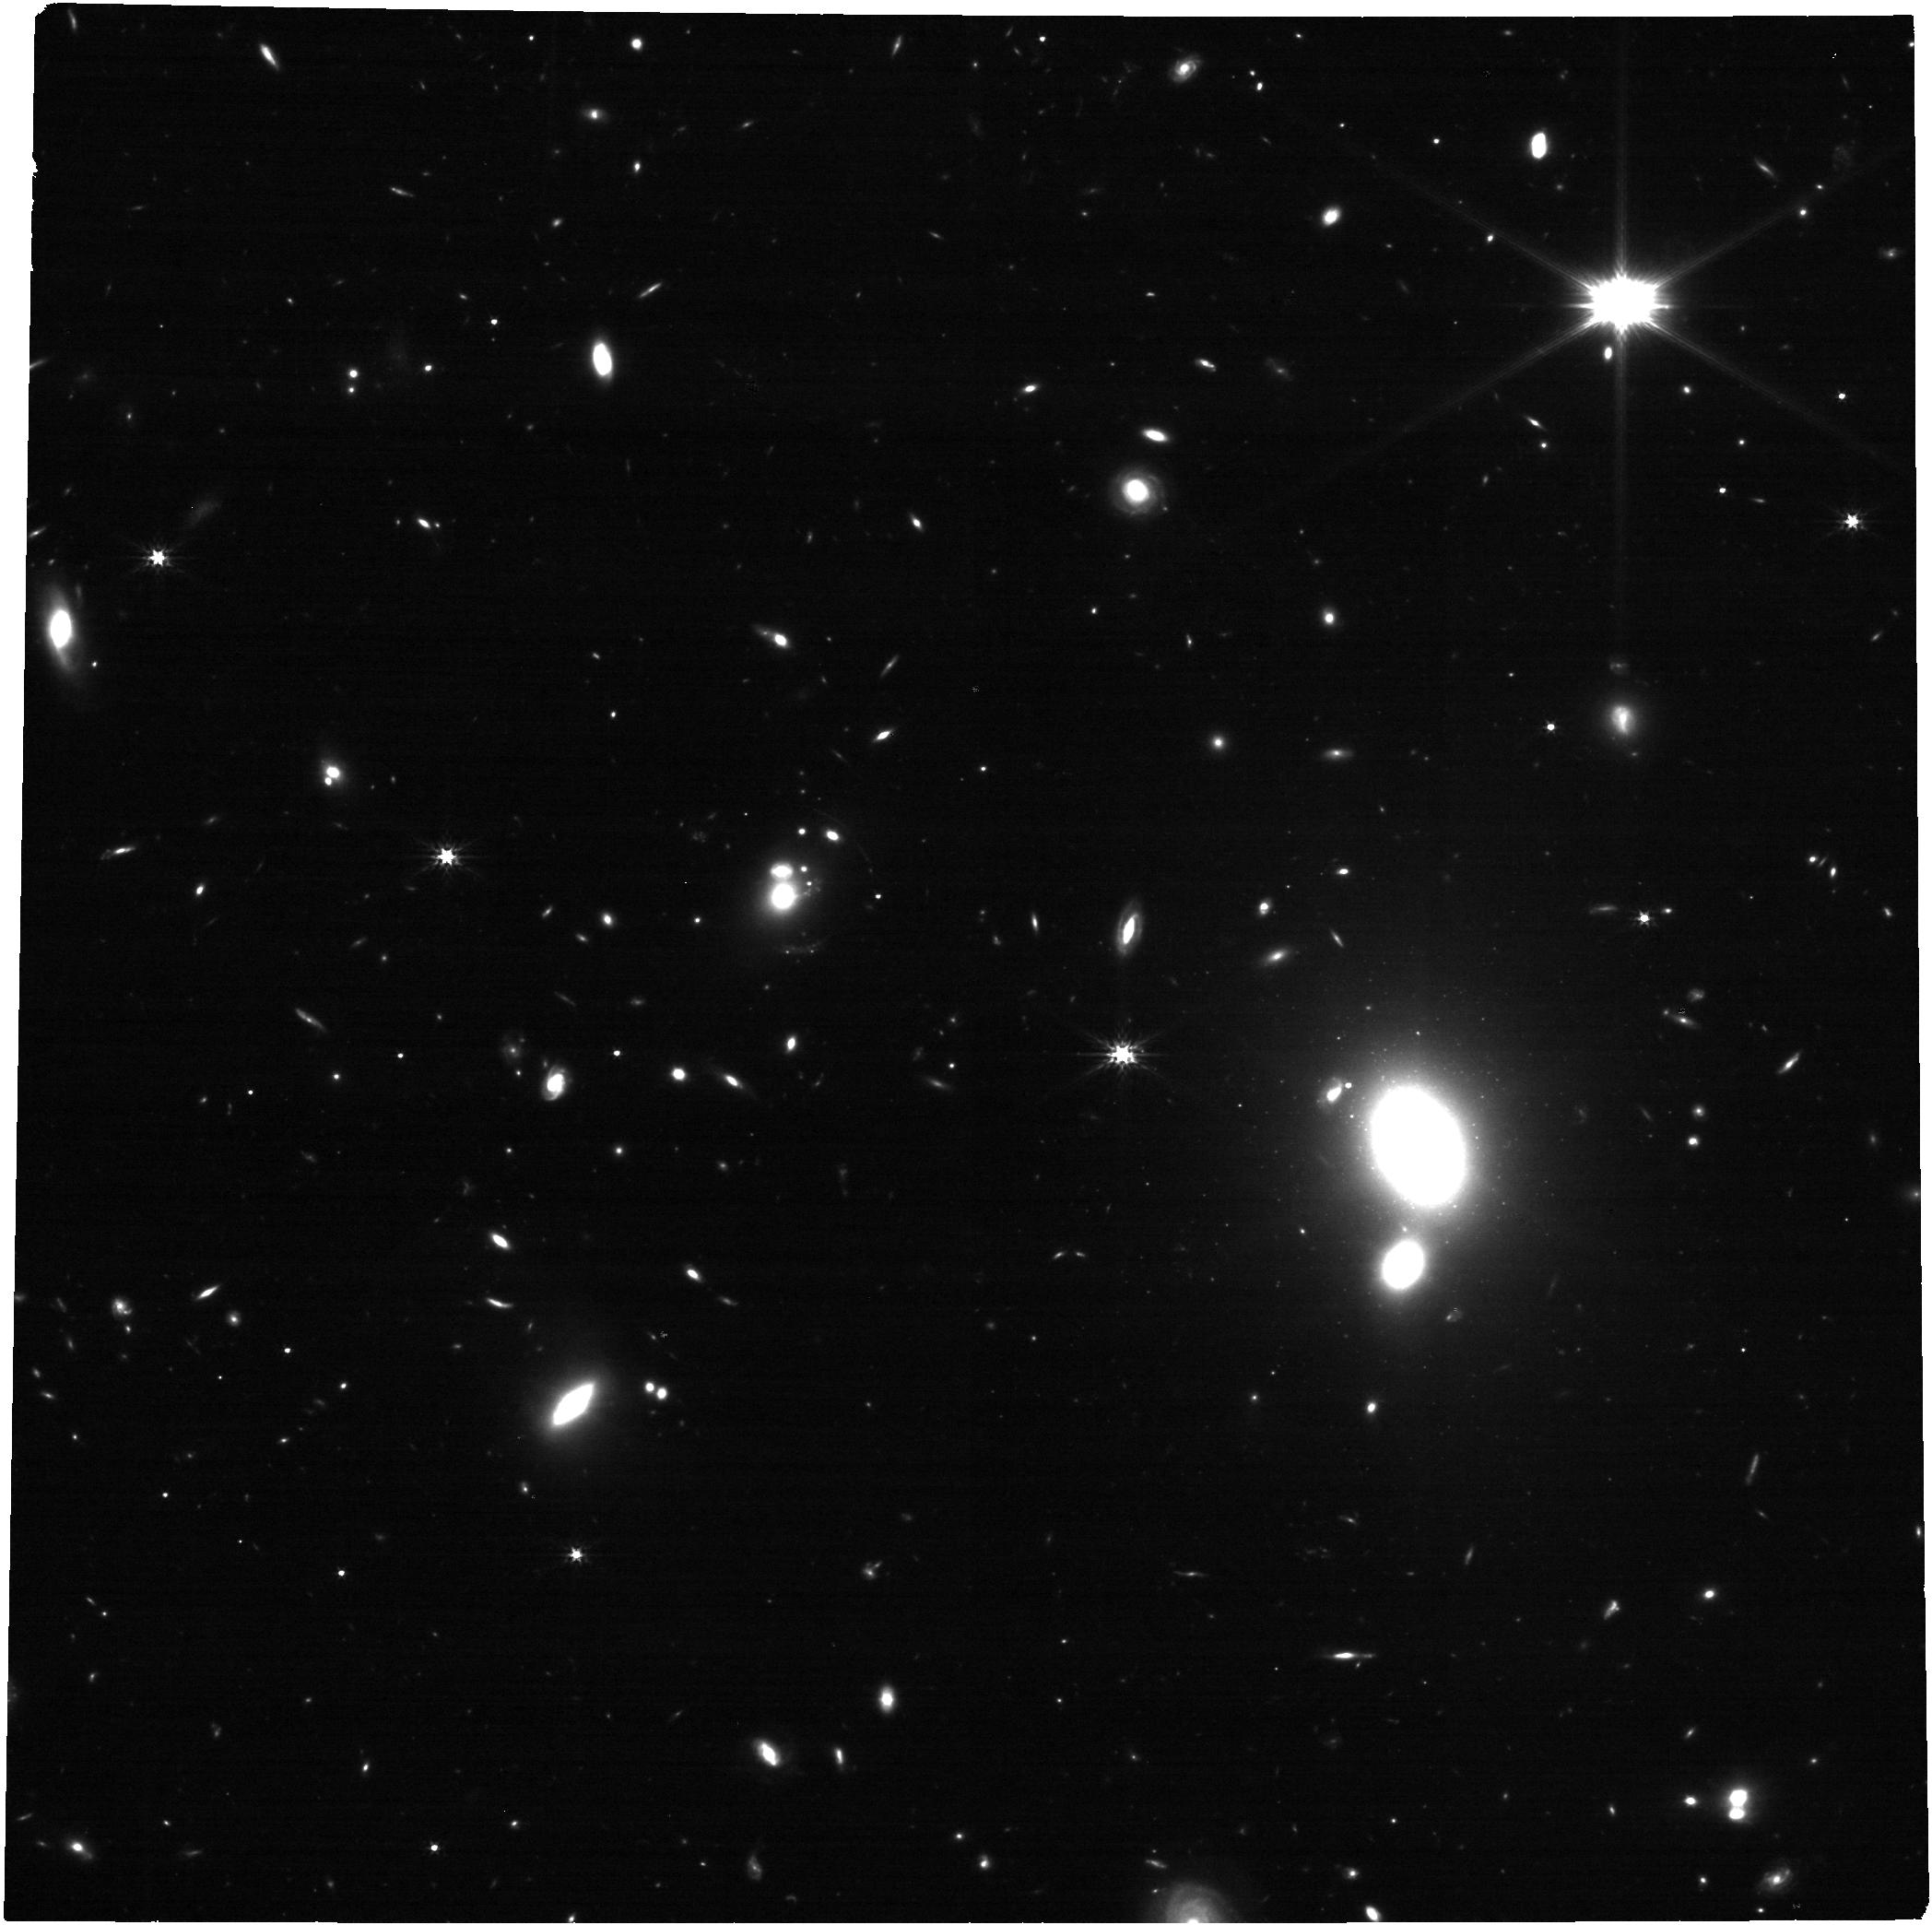
Target: SDSSJ0813+2545. Instrument: NIRCAM. Filter: F277W. Exposure: 14 min. Observation ID: jw04204-o005_t005_nircam_clear-f277w

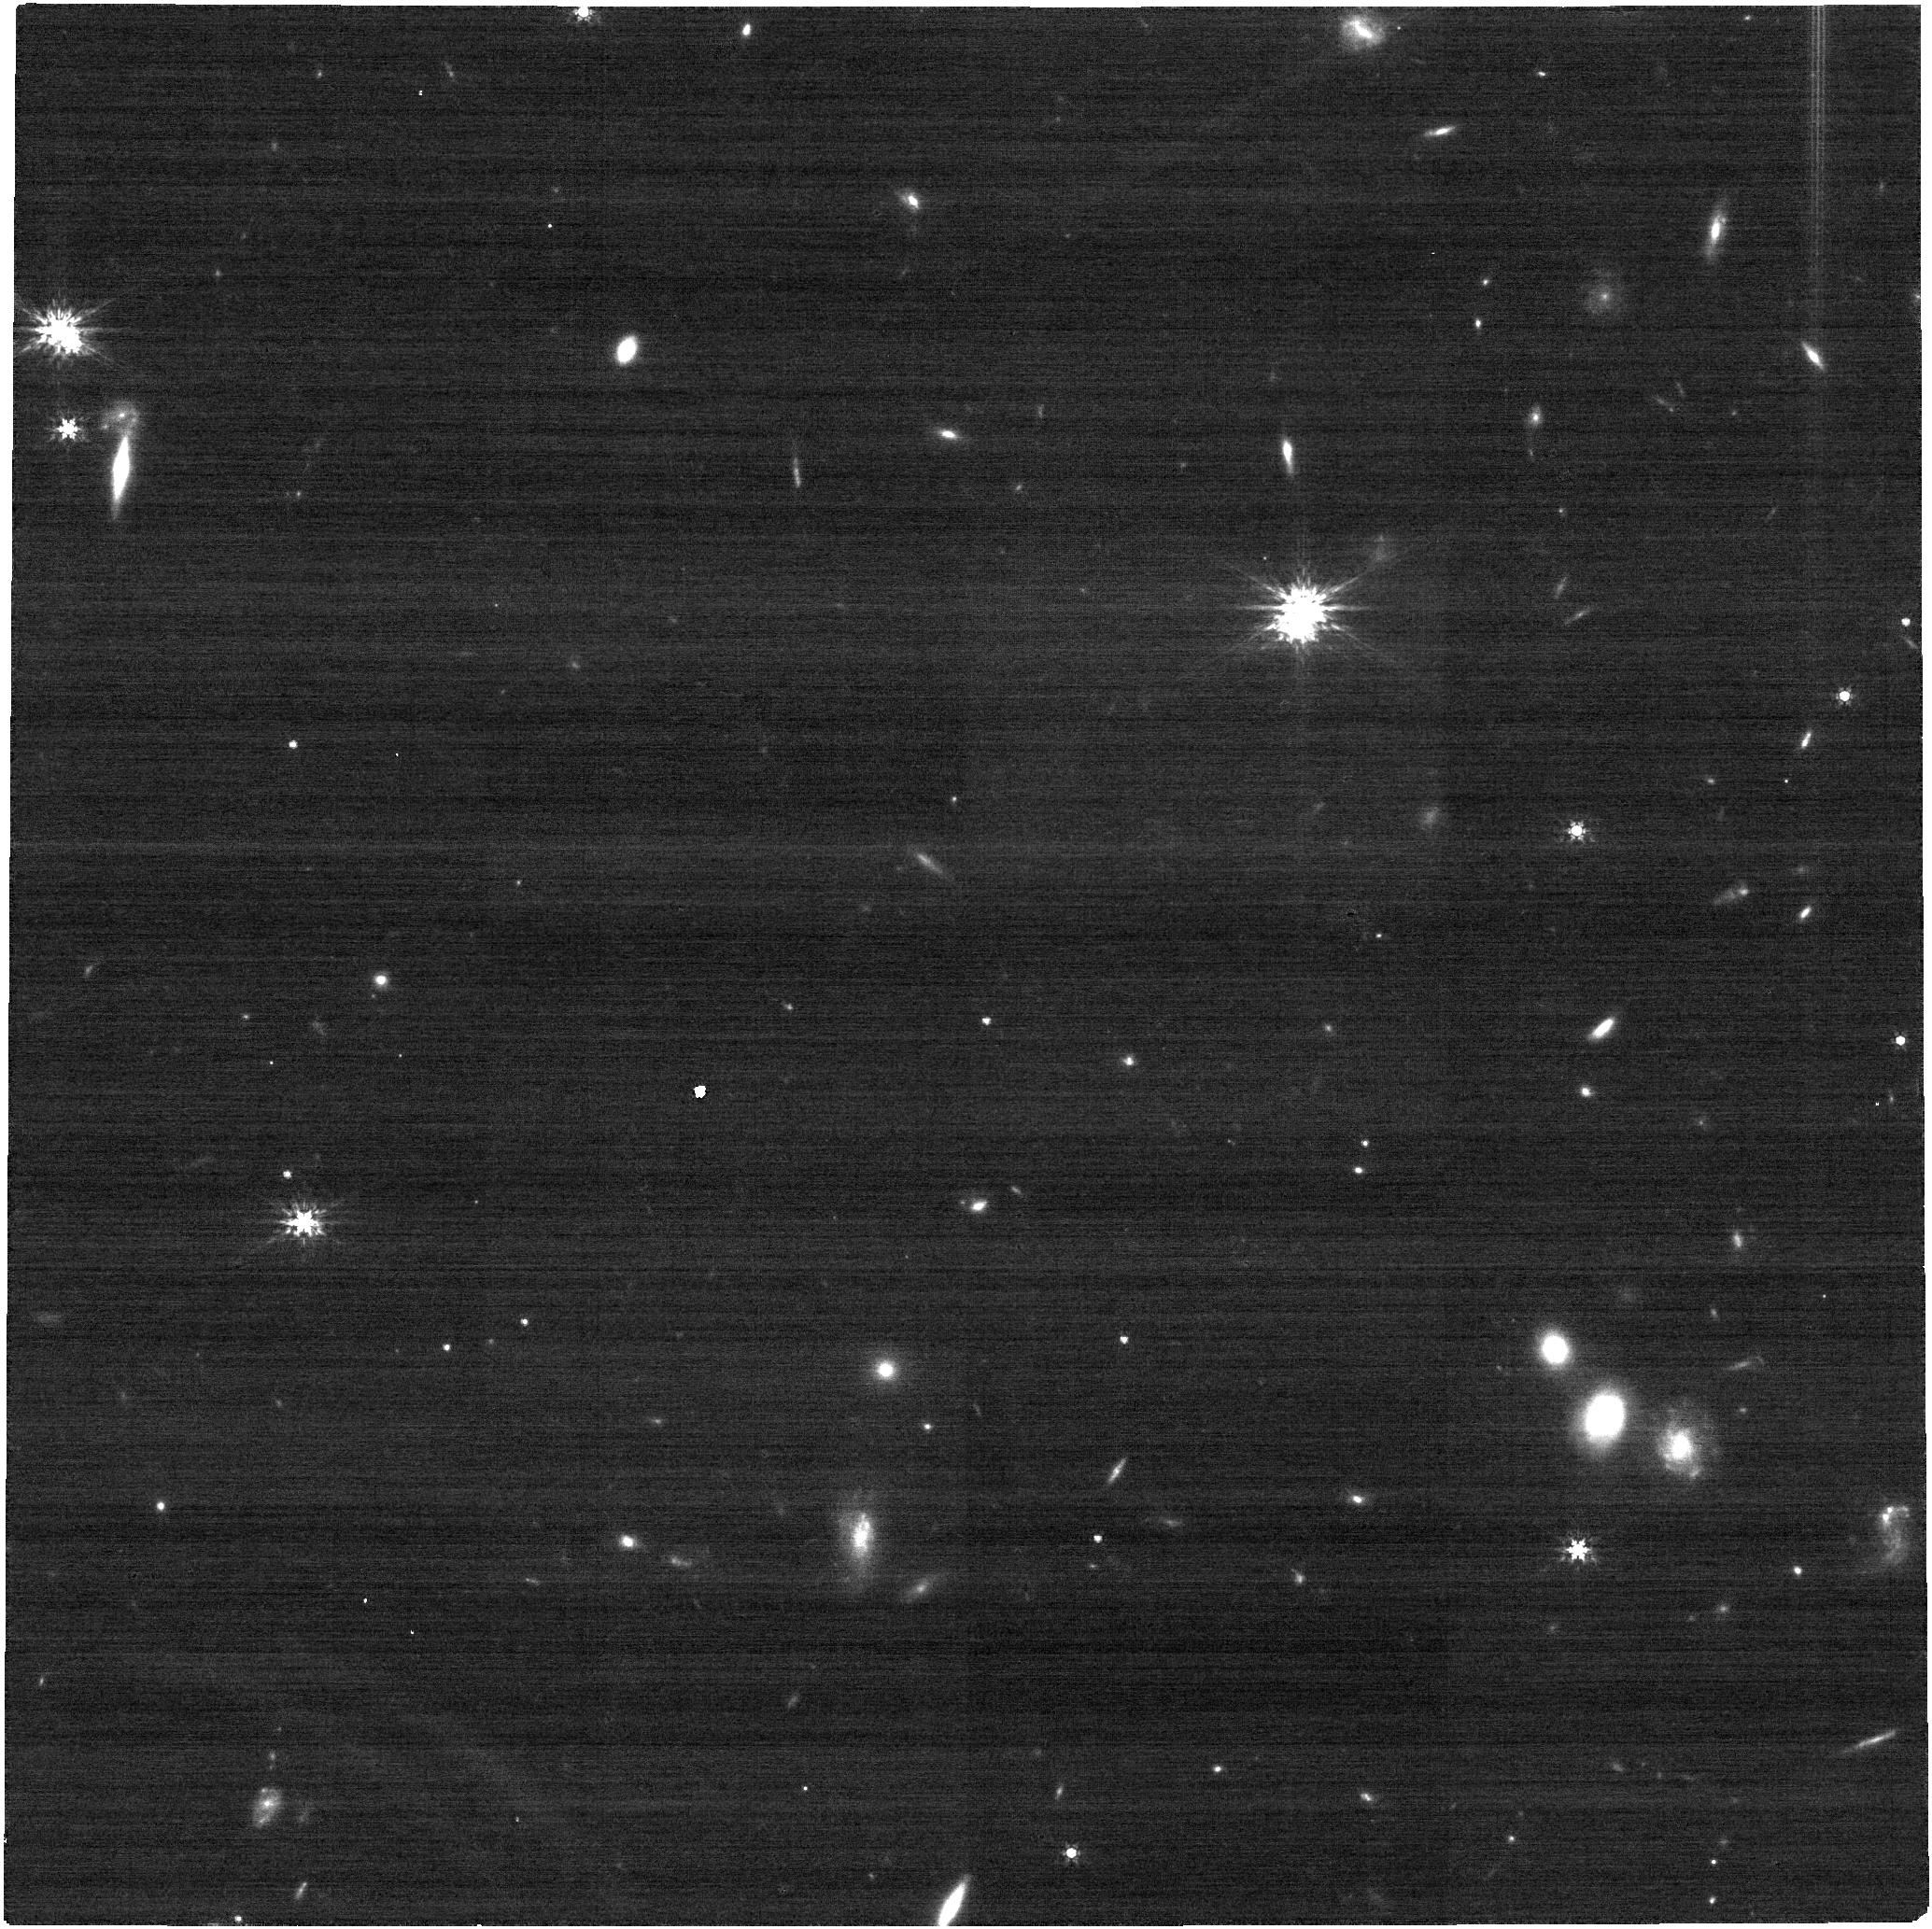
Target: MQJ0640-5140. Instrument: NIRCAM. Filter: F200W. Exposure: 14 min. Observation ID: jw04204-o182_t182_nircam_clear-f200w

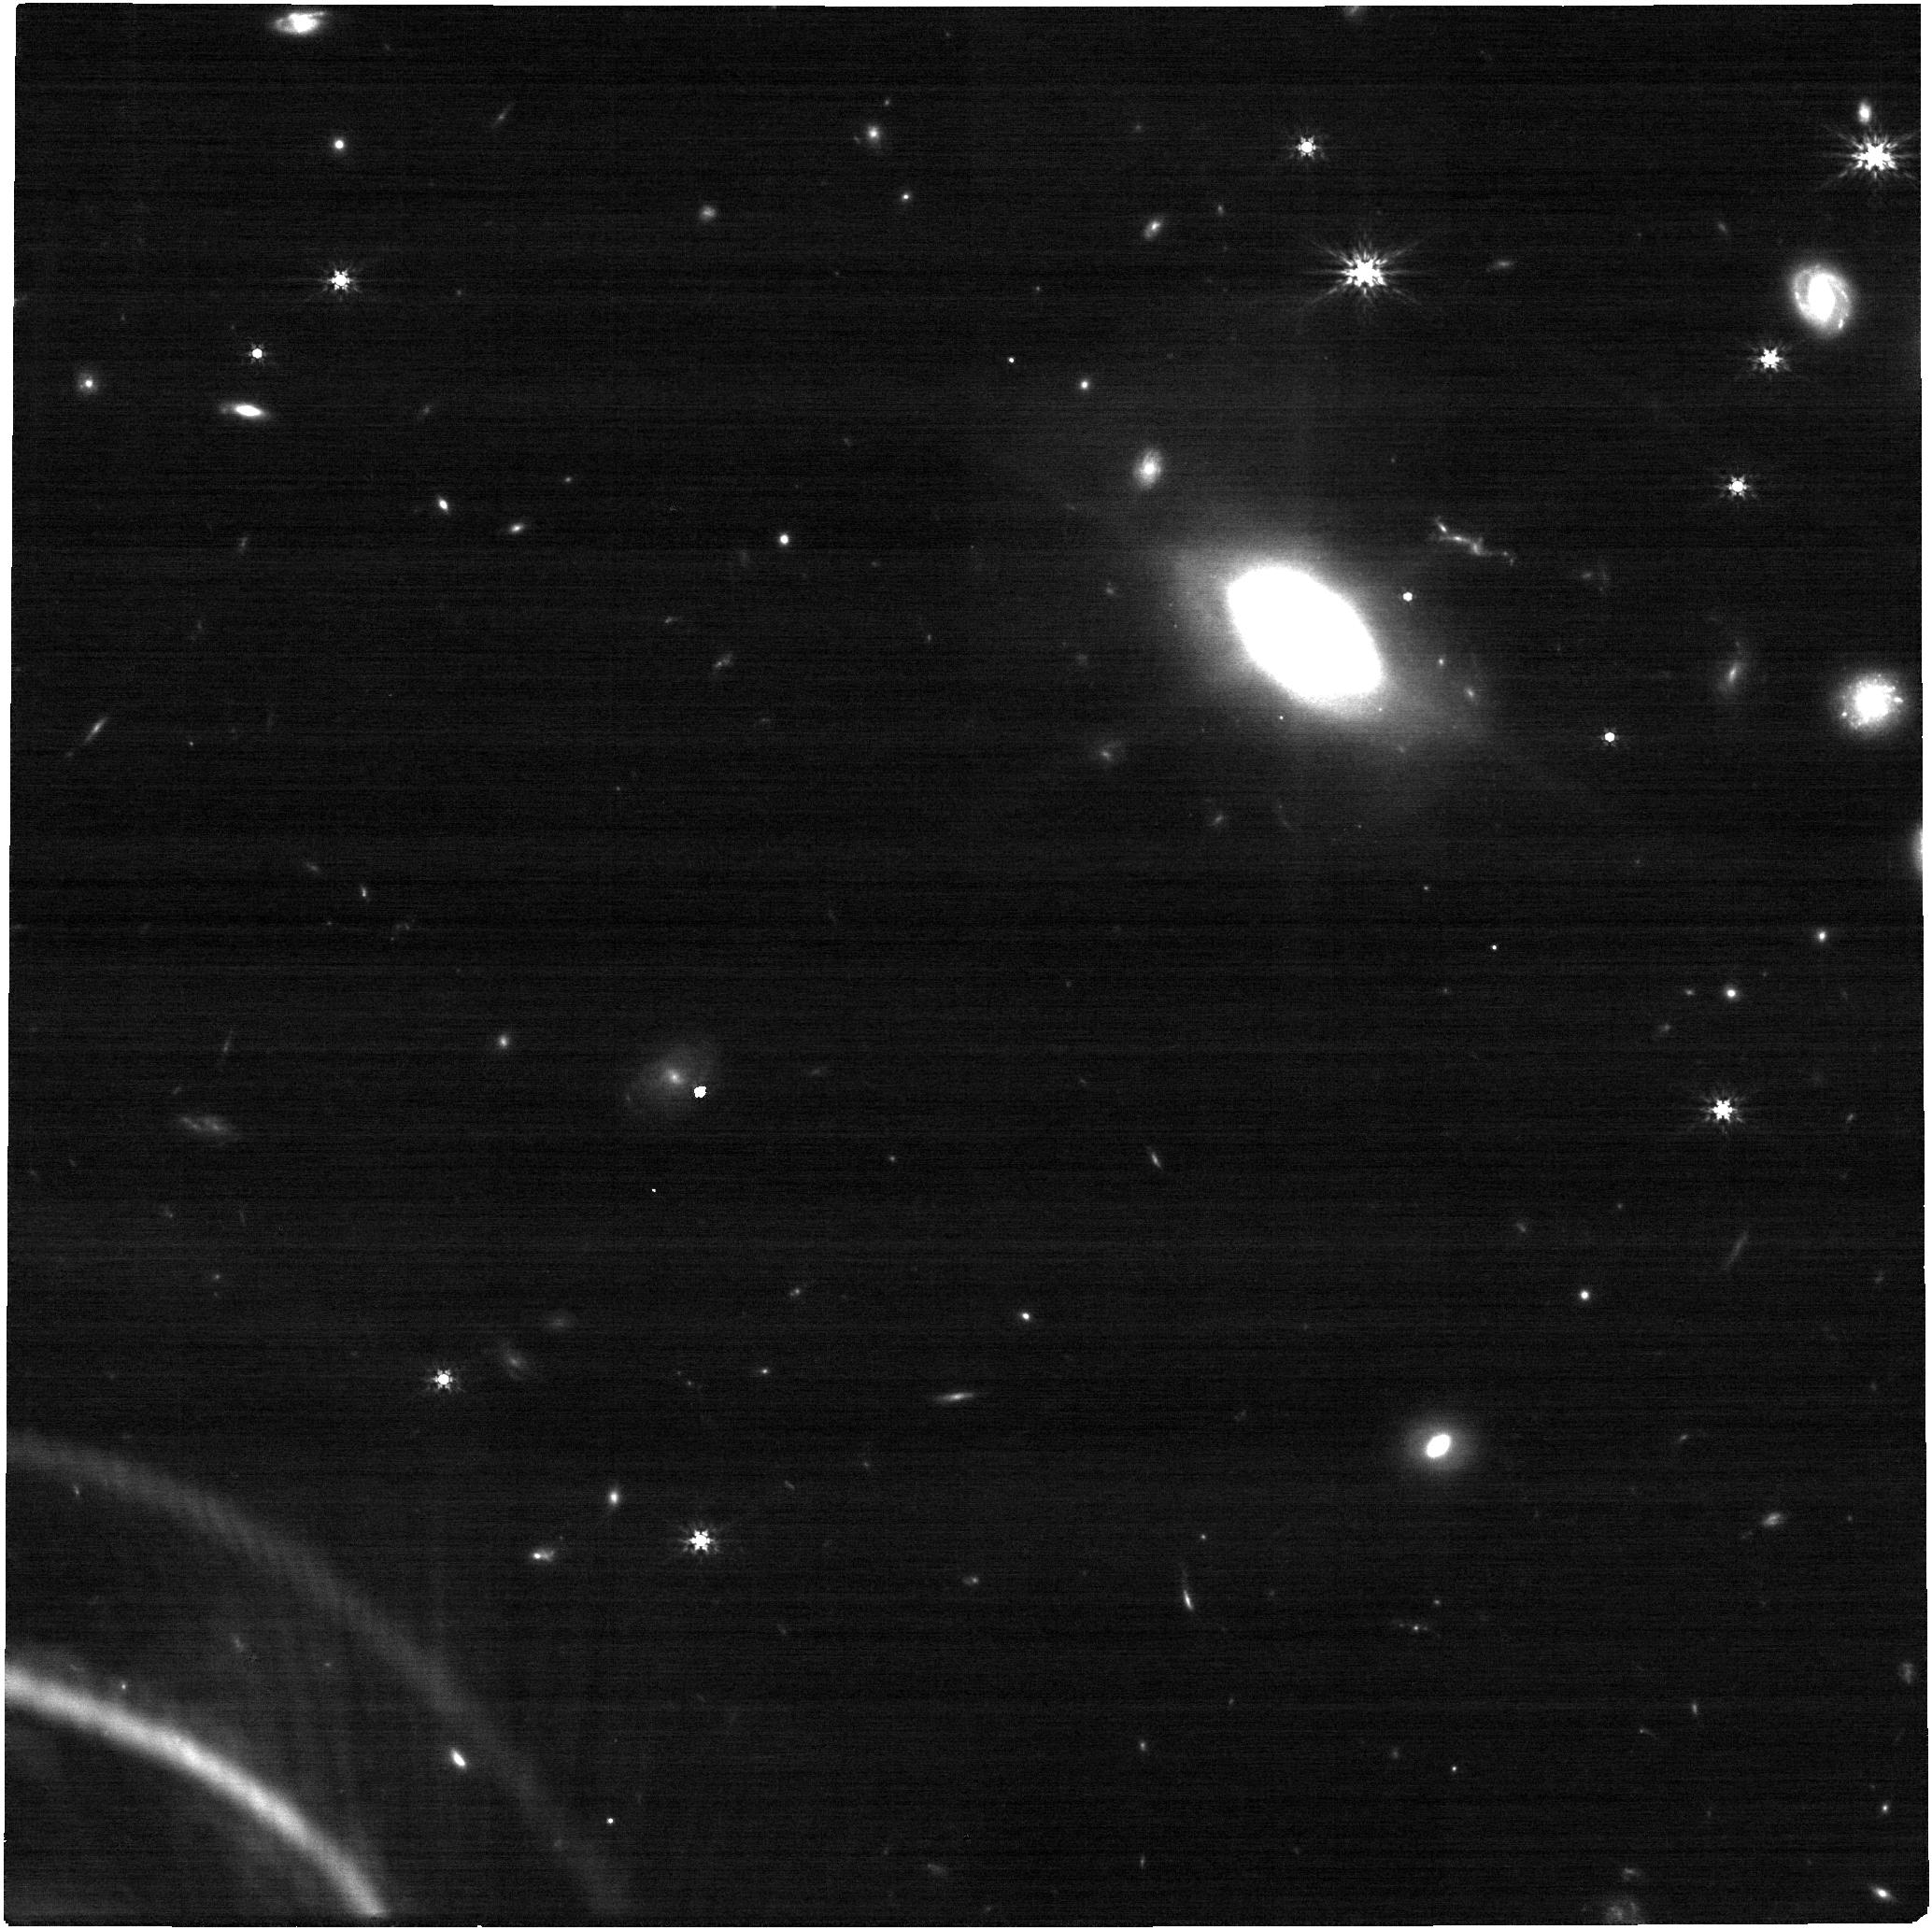
Target: DESJ0618-4130. Instrument: NIRCAM. Filter: F200W. Exposure: 14 min. Observation ID: jw04204-o102_t102_nircam_clear-f200w

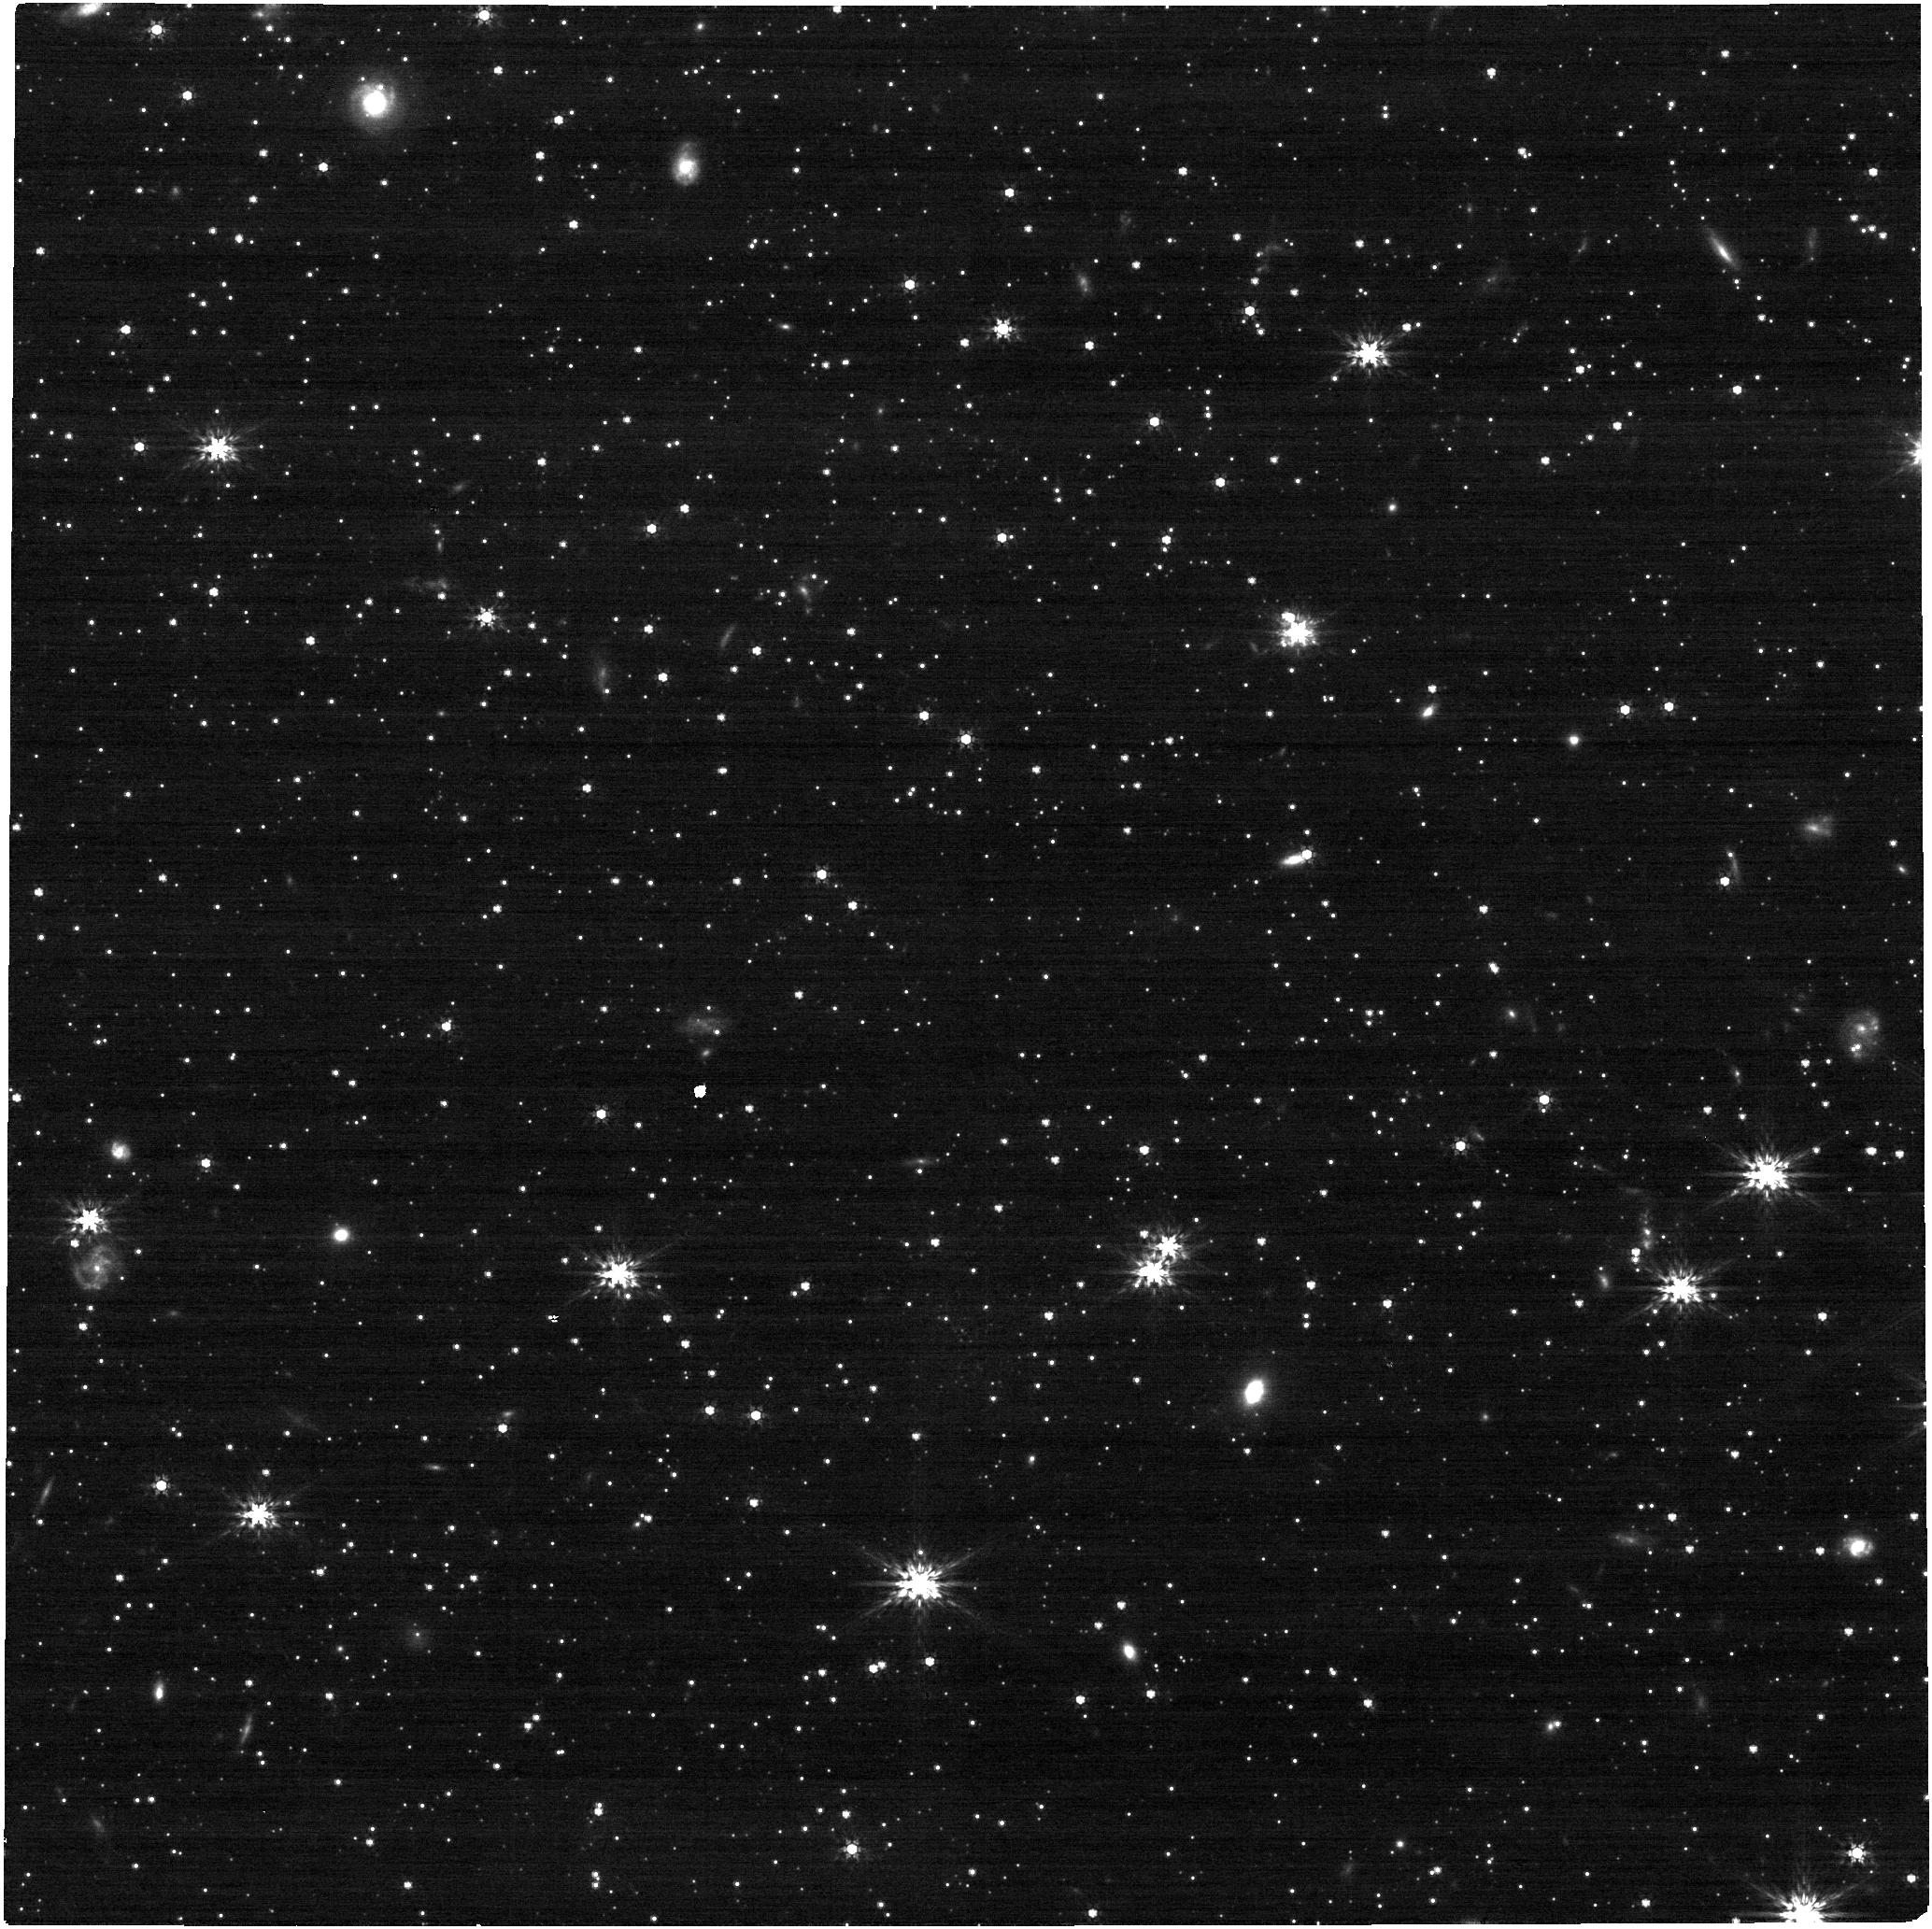
Target: MQJ0456-7245. Instrument: NIRCAM. Filter: F200W. Exposure: 14 min. Observation ID: jw04204-o170_t170_nircam_clear-f200w

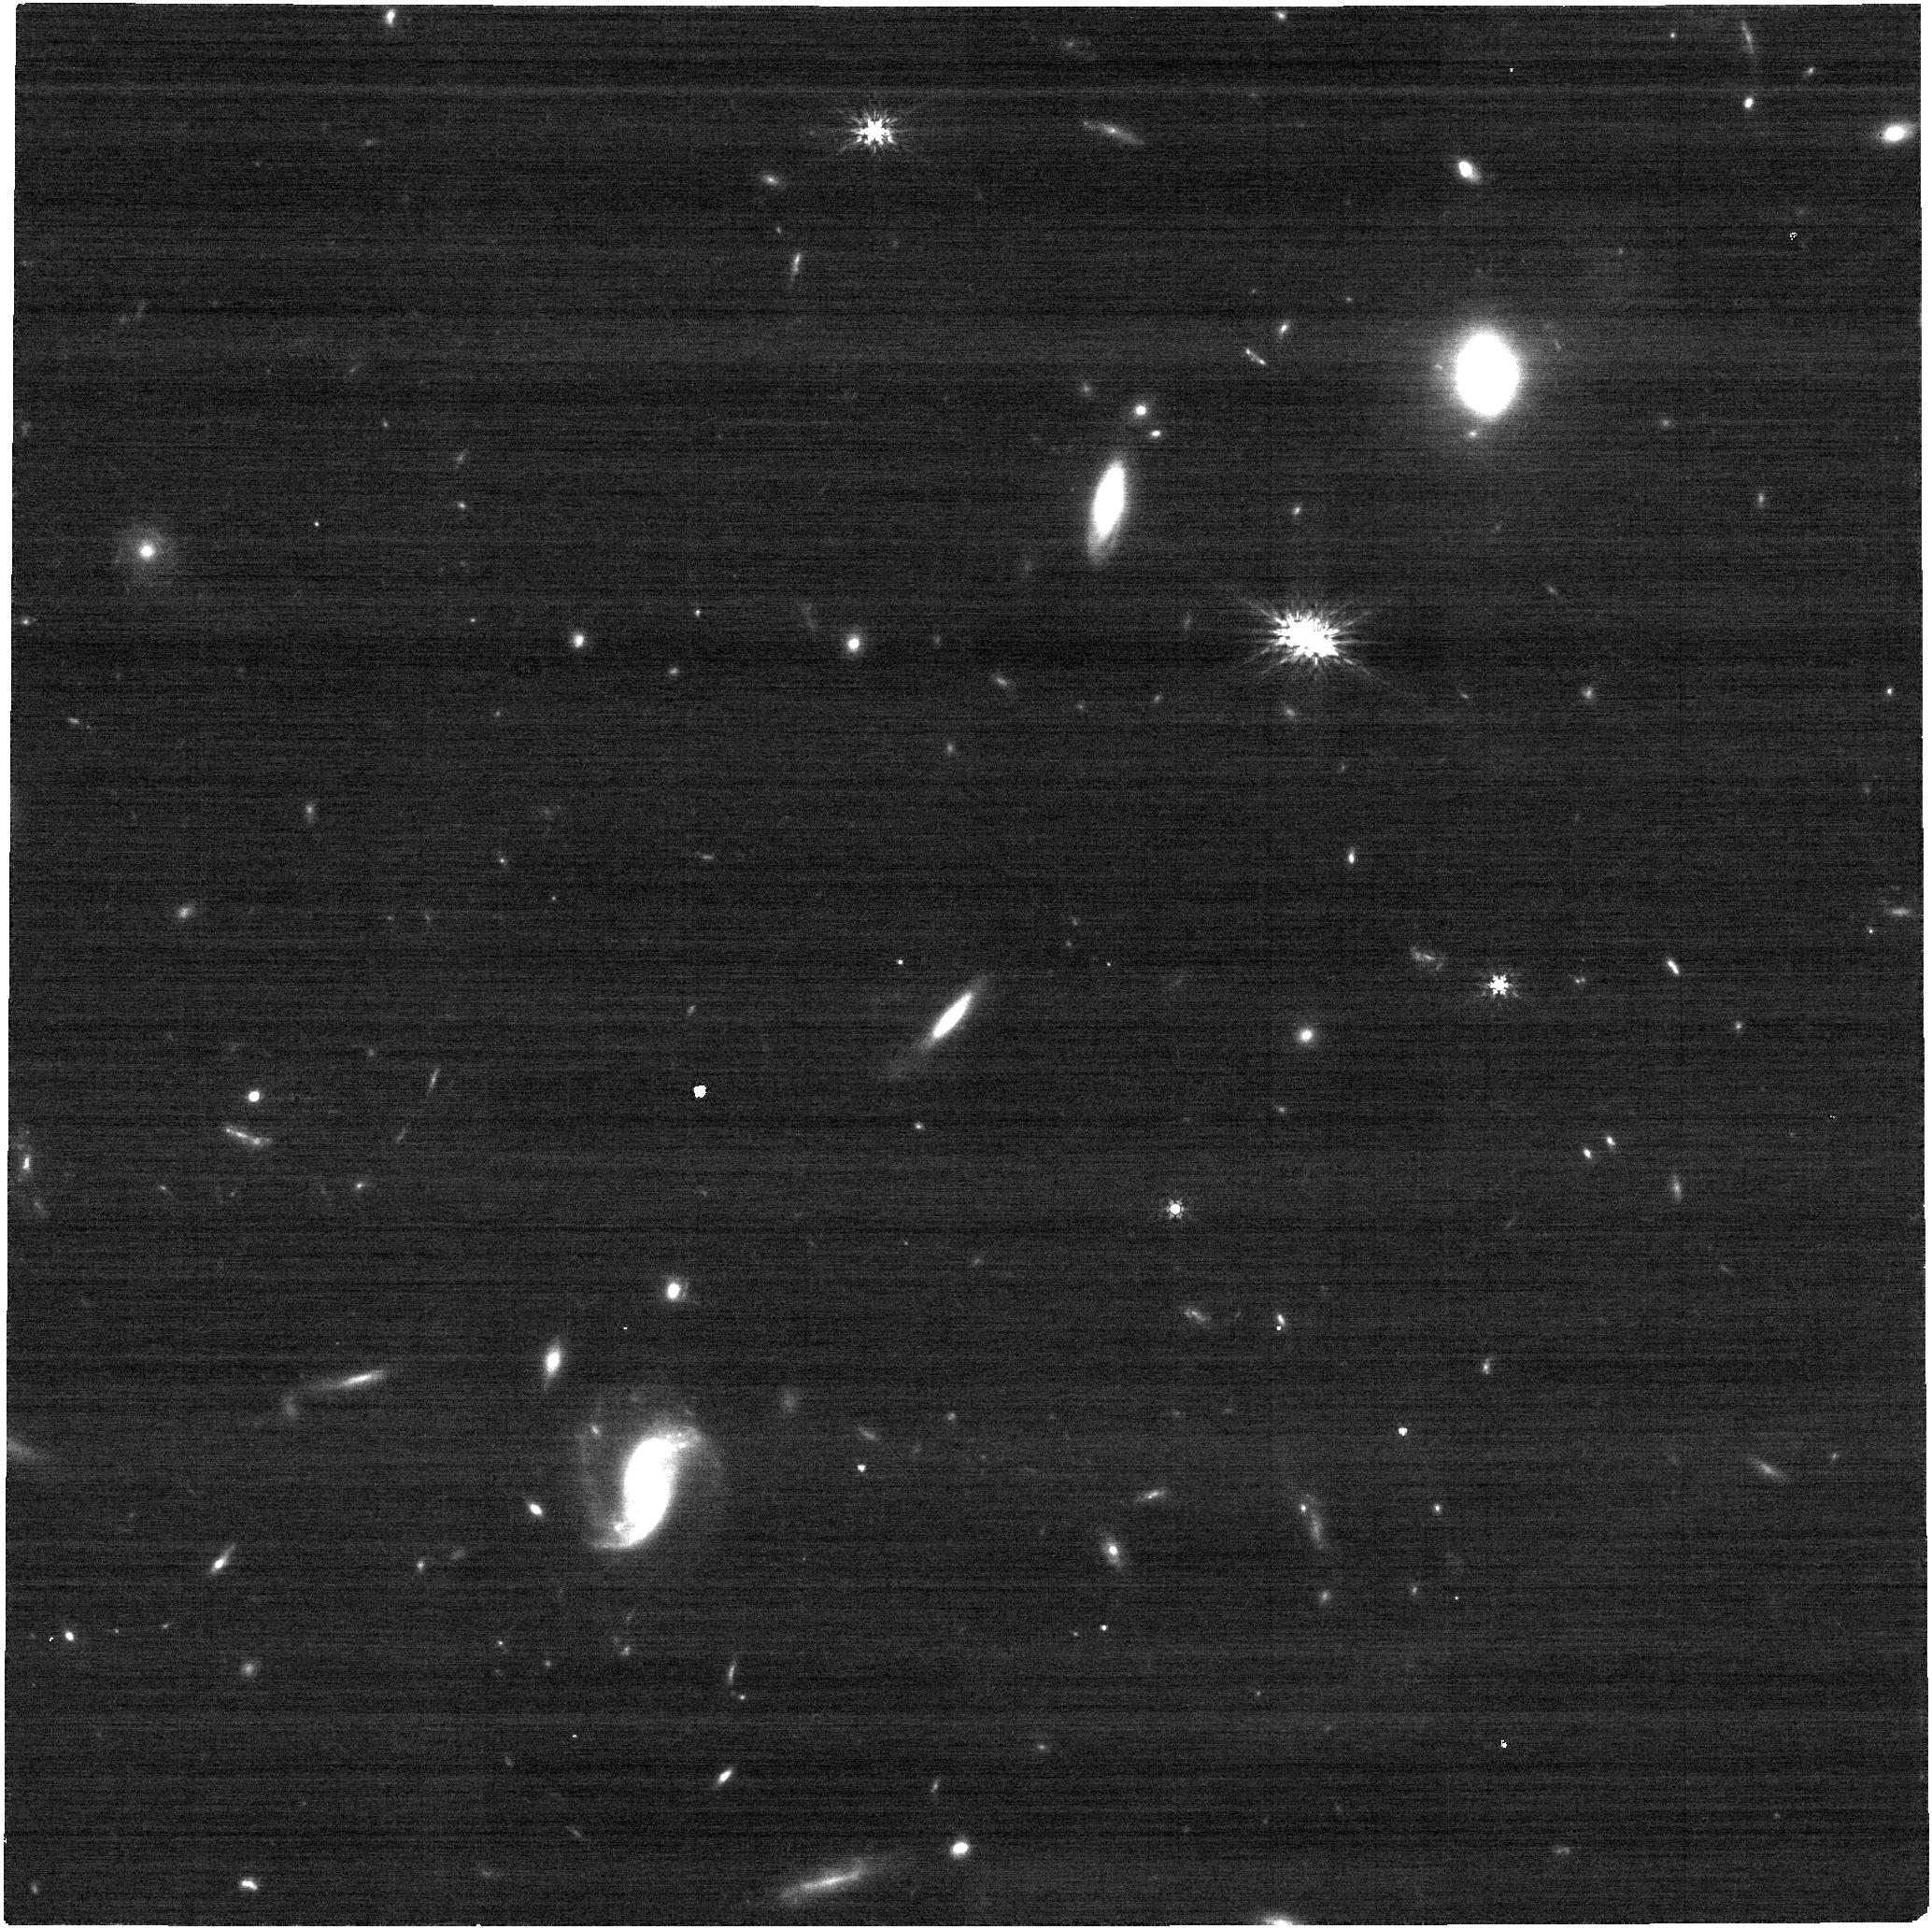
Target: DESJ0521-4942. Instrument: NIRCAM. Filter: F200W. Exposure: 14 min. Observation ID: jw04204-o093_t093_nircam_clear-f200w

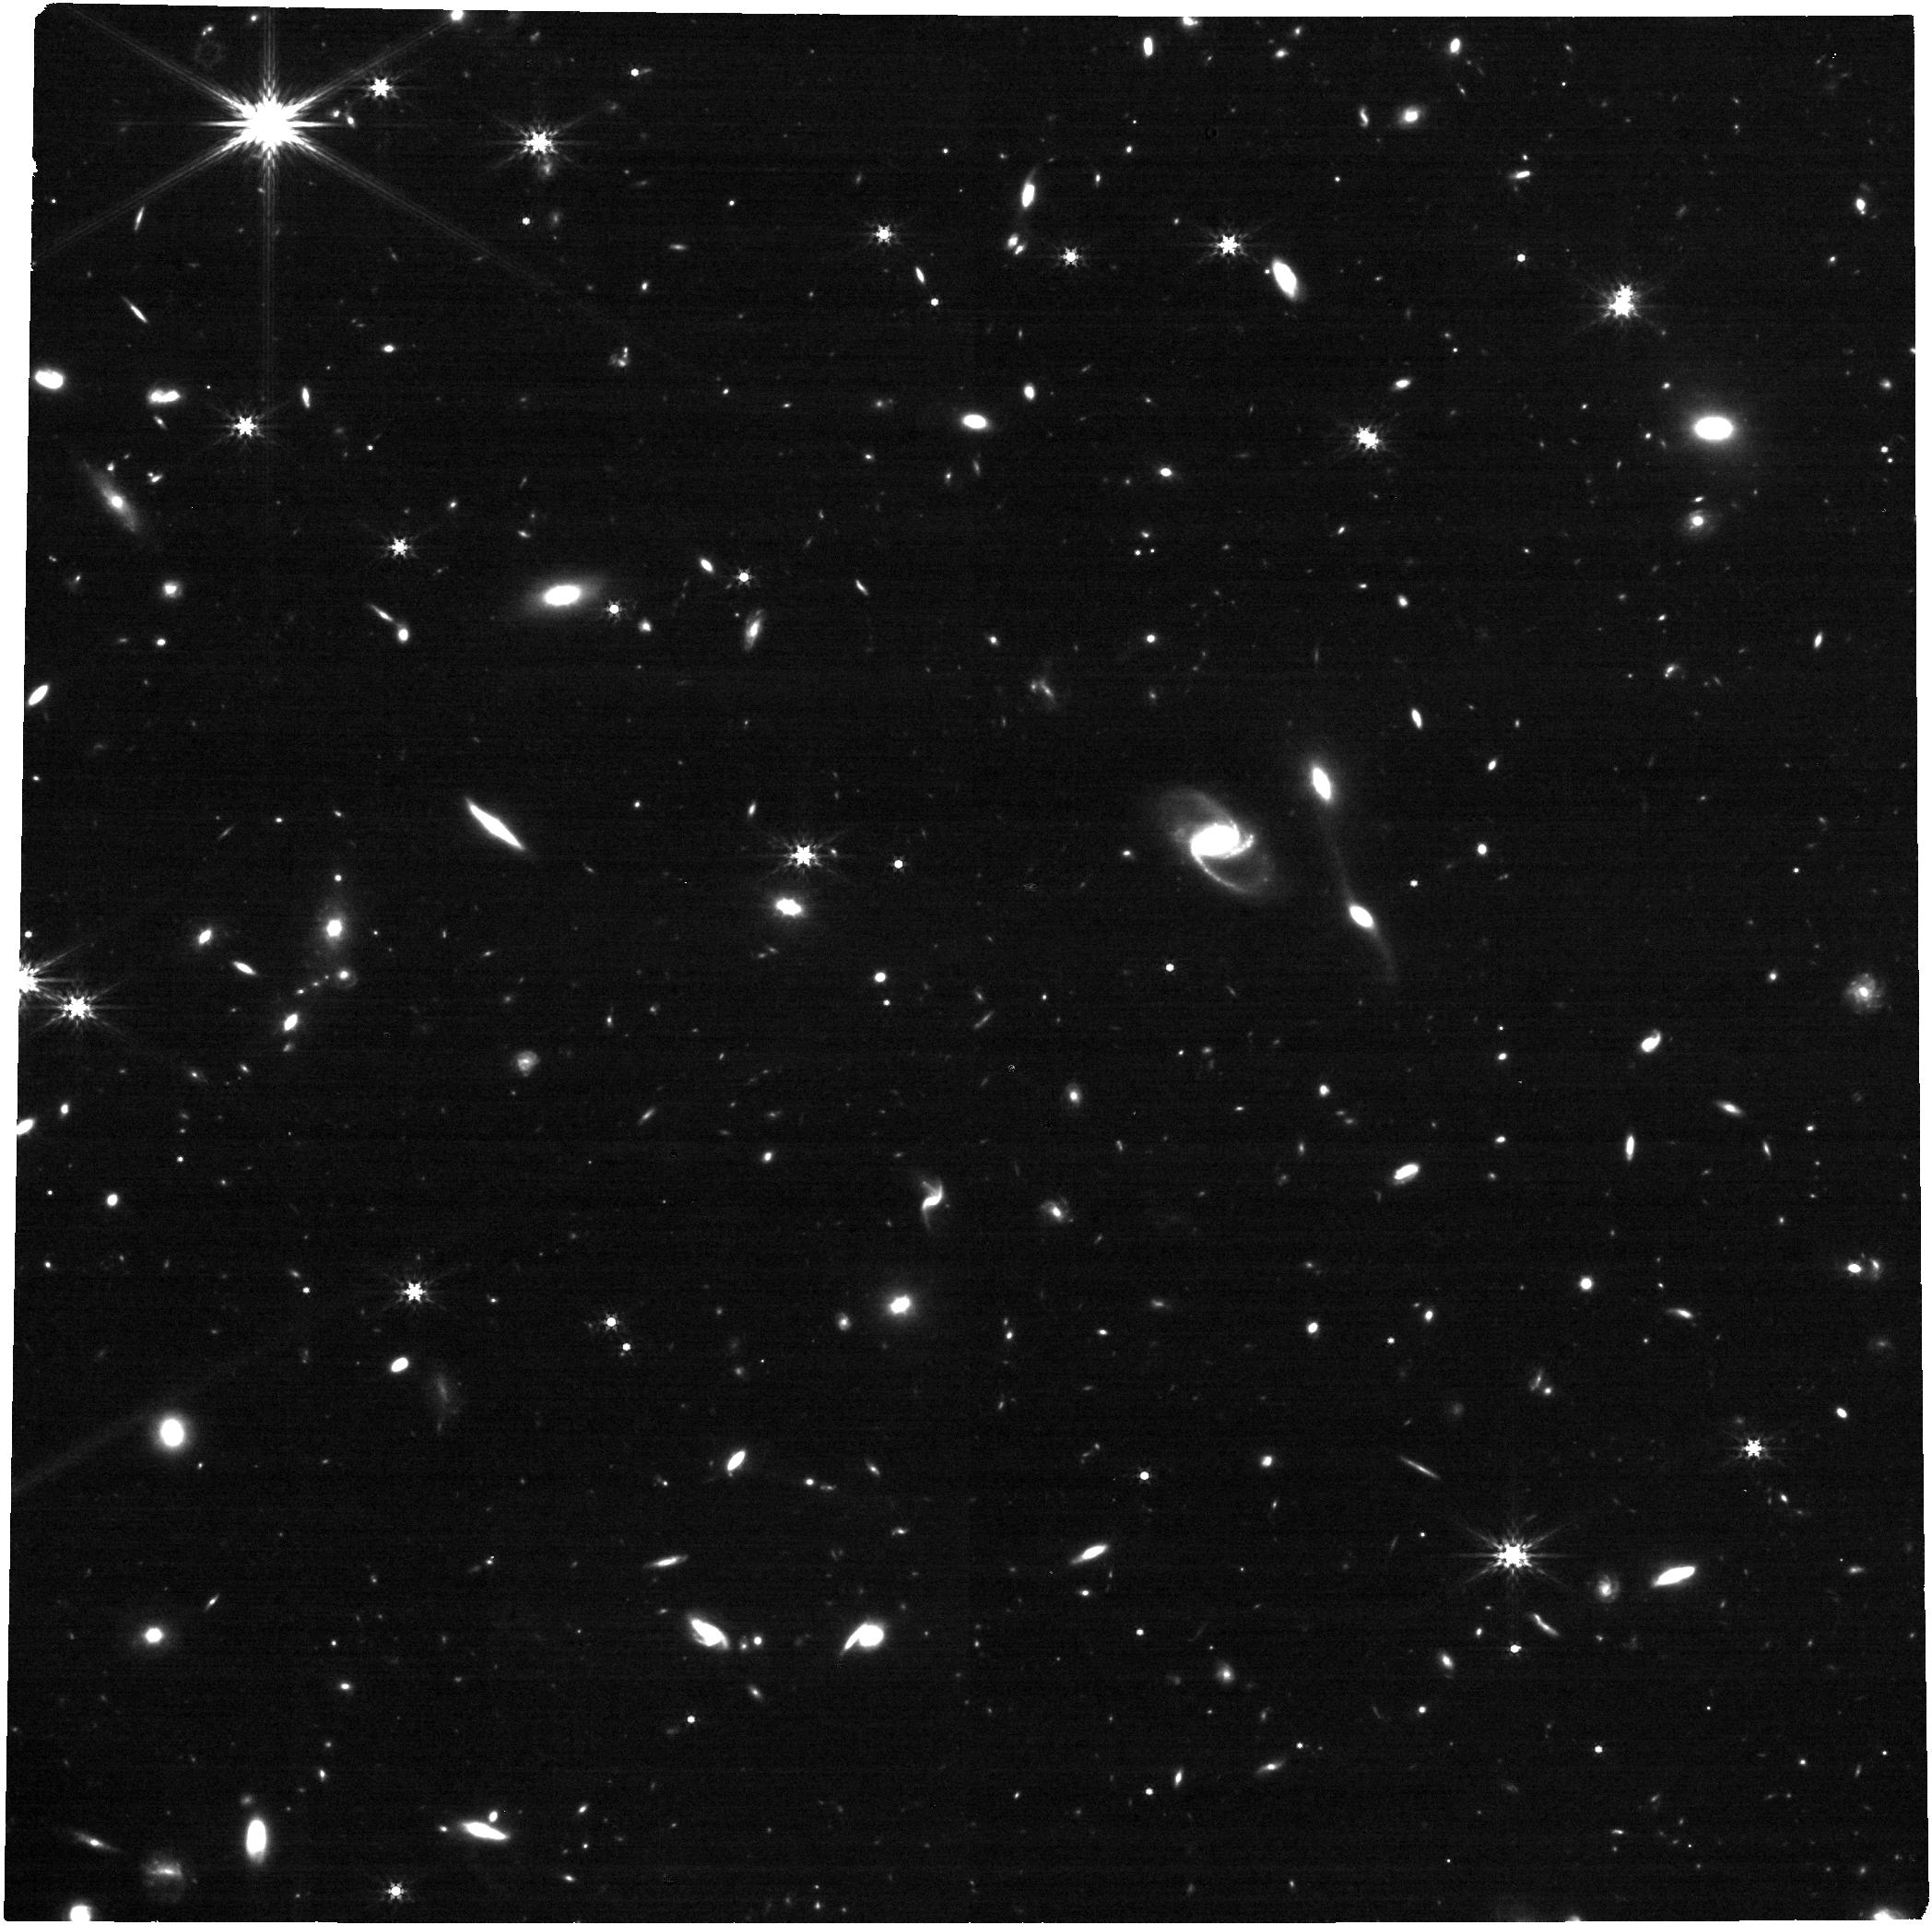
Target: SDSSJ0749+1715. Instrument: NIRCAM. Filter: F356W. Exposure: 14 min. Observation ID: jw04204-o004_t004_nircam_clear-f356w

A census of high-redshift kpc-scale dual quasars (PI: Chen, Yu-Ching)

Binary supermassive black hole (SMBH) population over cosmic history is a unique pathway to investigating galaxy/SMBH assembly and predicting low-frequency gravitational waves from the coalescence of binary SMBHs. The high-redshift (z>1.5) regime (i.e., cosmic noon) is of particular importance, where SMBH accretion and global star formation reach their peak activity, and galaxy mergers occur much more frequently than at lower redshifts. However, this high-redshift regime is poorly explored because of strict observational requirements such as angular resolution limits. There are only few unambiguously confirmed dual quasars below ~10 kpc at z>1.5. Recently, a large sample of sub-arcsecond dual and lensed quasars was discovered with the Gaia mission given its high angular resolution and astrometric accuracy. But distinguishing a dual quasar from a lensed quasar at high redshift is notoriously difficult with only optical images and spectra. Here we propose a survey program to obtain NIRCam four-band IR images of ~200 sub-arcsecond dual/lensed quasar candidates at z>1.5 selected using Gaia and novel astrometric techniques. The proposed targets are well distributed across the whole sky, suitable for the survey program. These four-band (F115W, F200W, F277W, and F356W) exposures will reveal faint tidal features and test the lensing hypothesis with the IR detection/non-detection of the lens galaxy. This program will produce an unprecedentedly large sample of kpc-scale dual quasars at high-redshift, a regime poorly explored in past studies, enable critical statistical constraints on this population, and deliver important targets for follow-up observations.